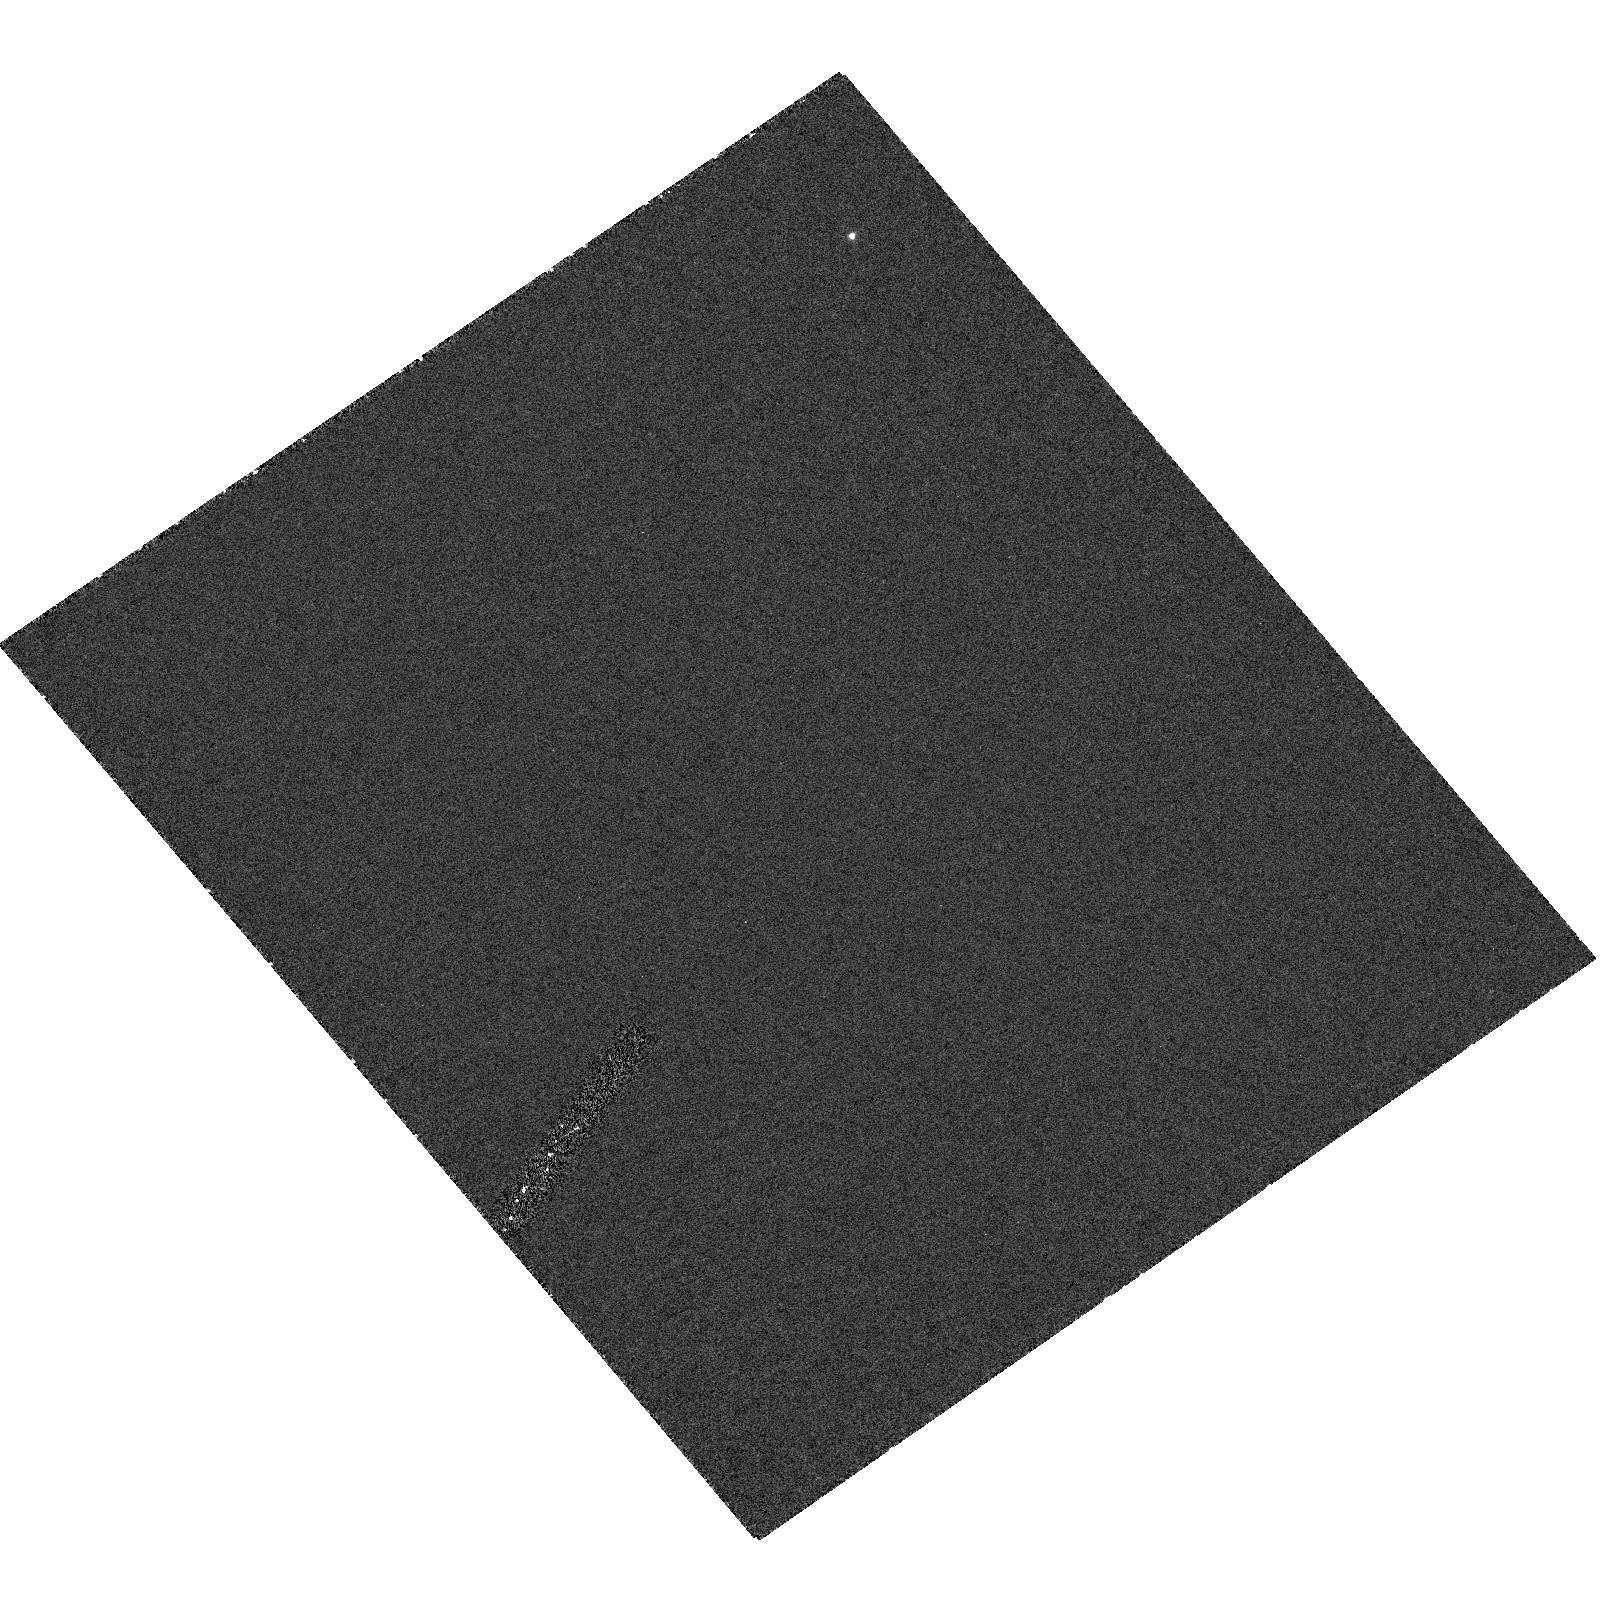
Target: field at RA 141.402°, Dec -76.598°. Instrument: ACS/HRC. Filter: F250W. Exposure: 1.2 h. Observation ID: hst_9288_01_acs_hrc_f250w_j8dr01

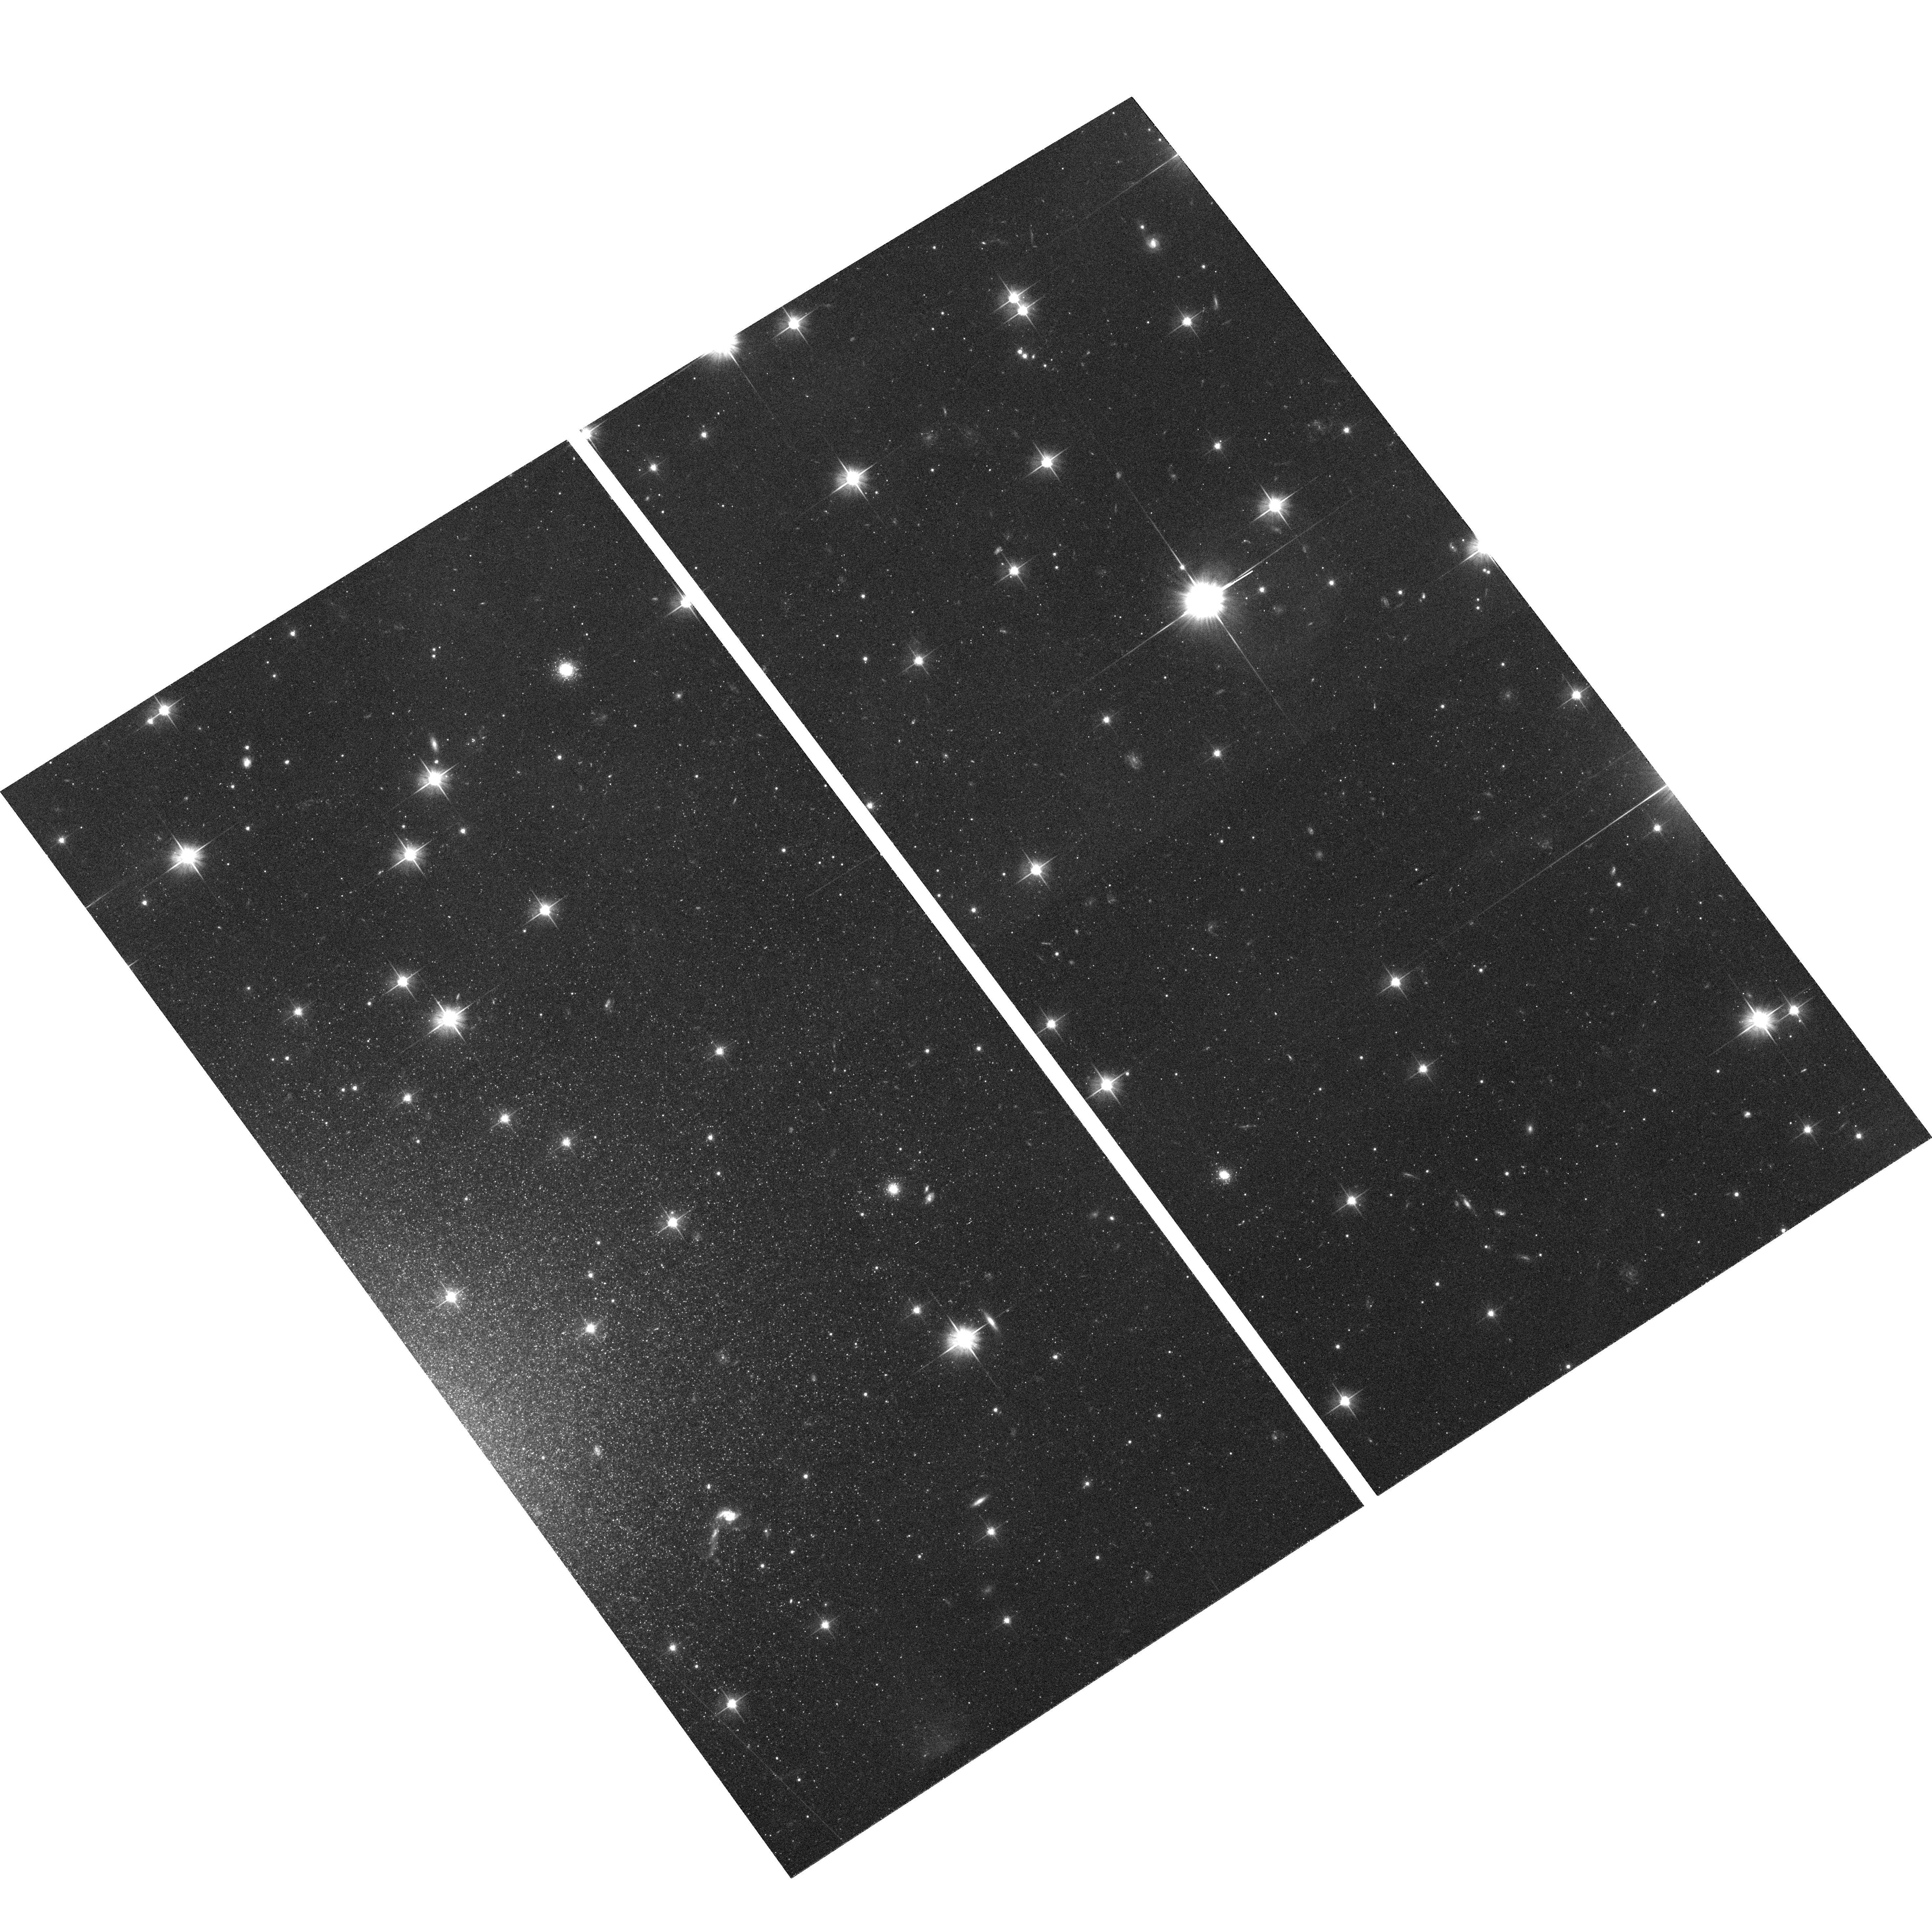
Target: NGC2915-OUTER-DISK-1. Instrument: ACS/WFC. Filter: F606W. Exposure: 43 min. Observation ID: hst_9288_01_acs_wfc_f606w_j8dr01

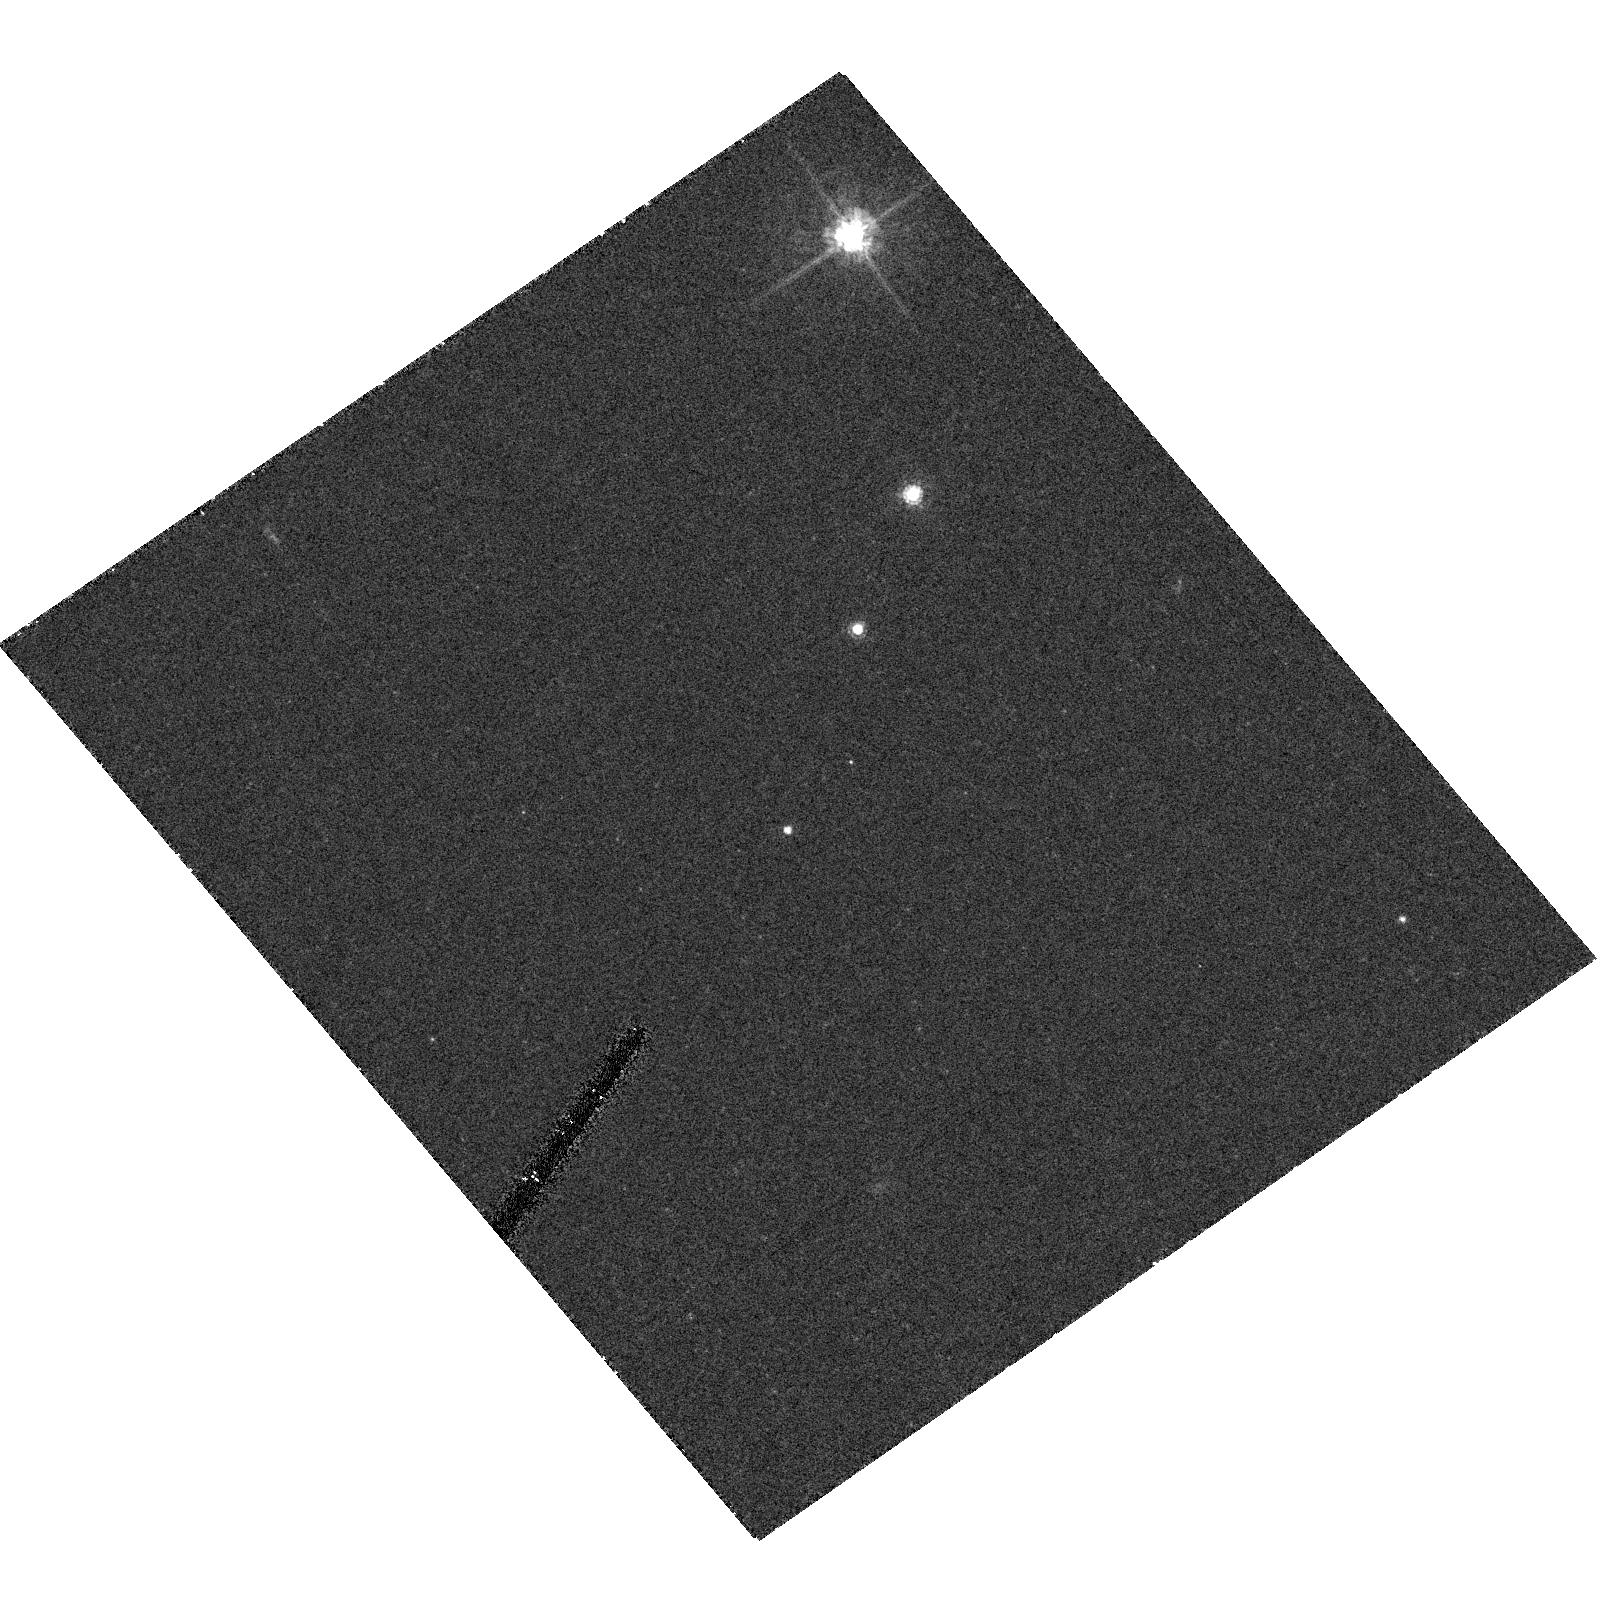
Target: field at RA 141.402°, Dec -76.598°. Instrument: ACS/HRC. Filter: F555W. Exposure: 36 min. Observation ID: hst_9288_01_acs_hrc_f555w_j8dr01

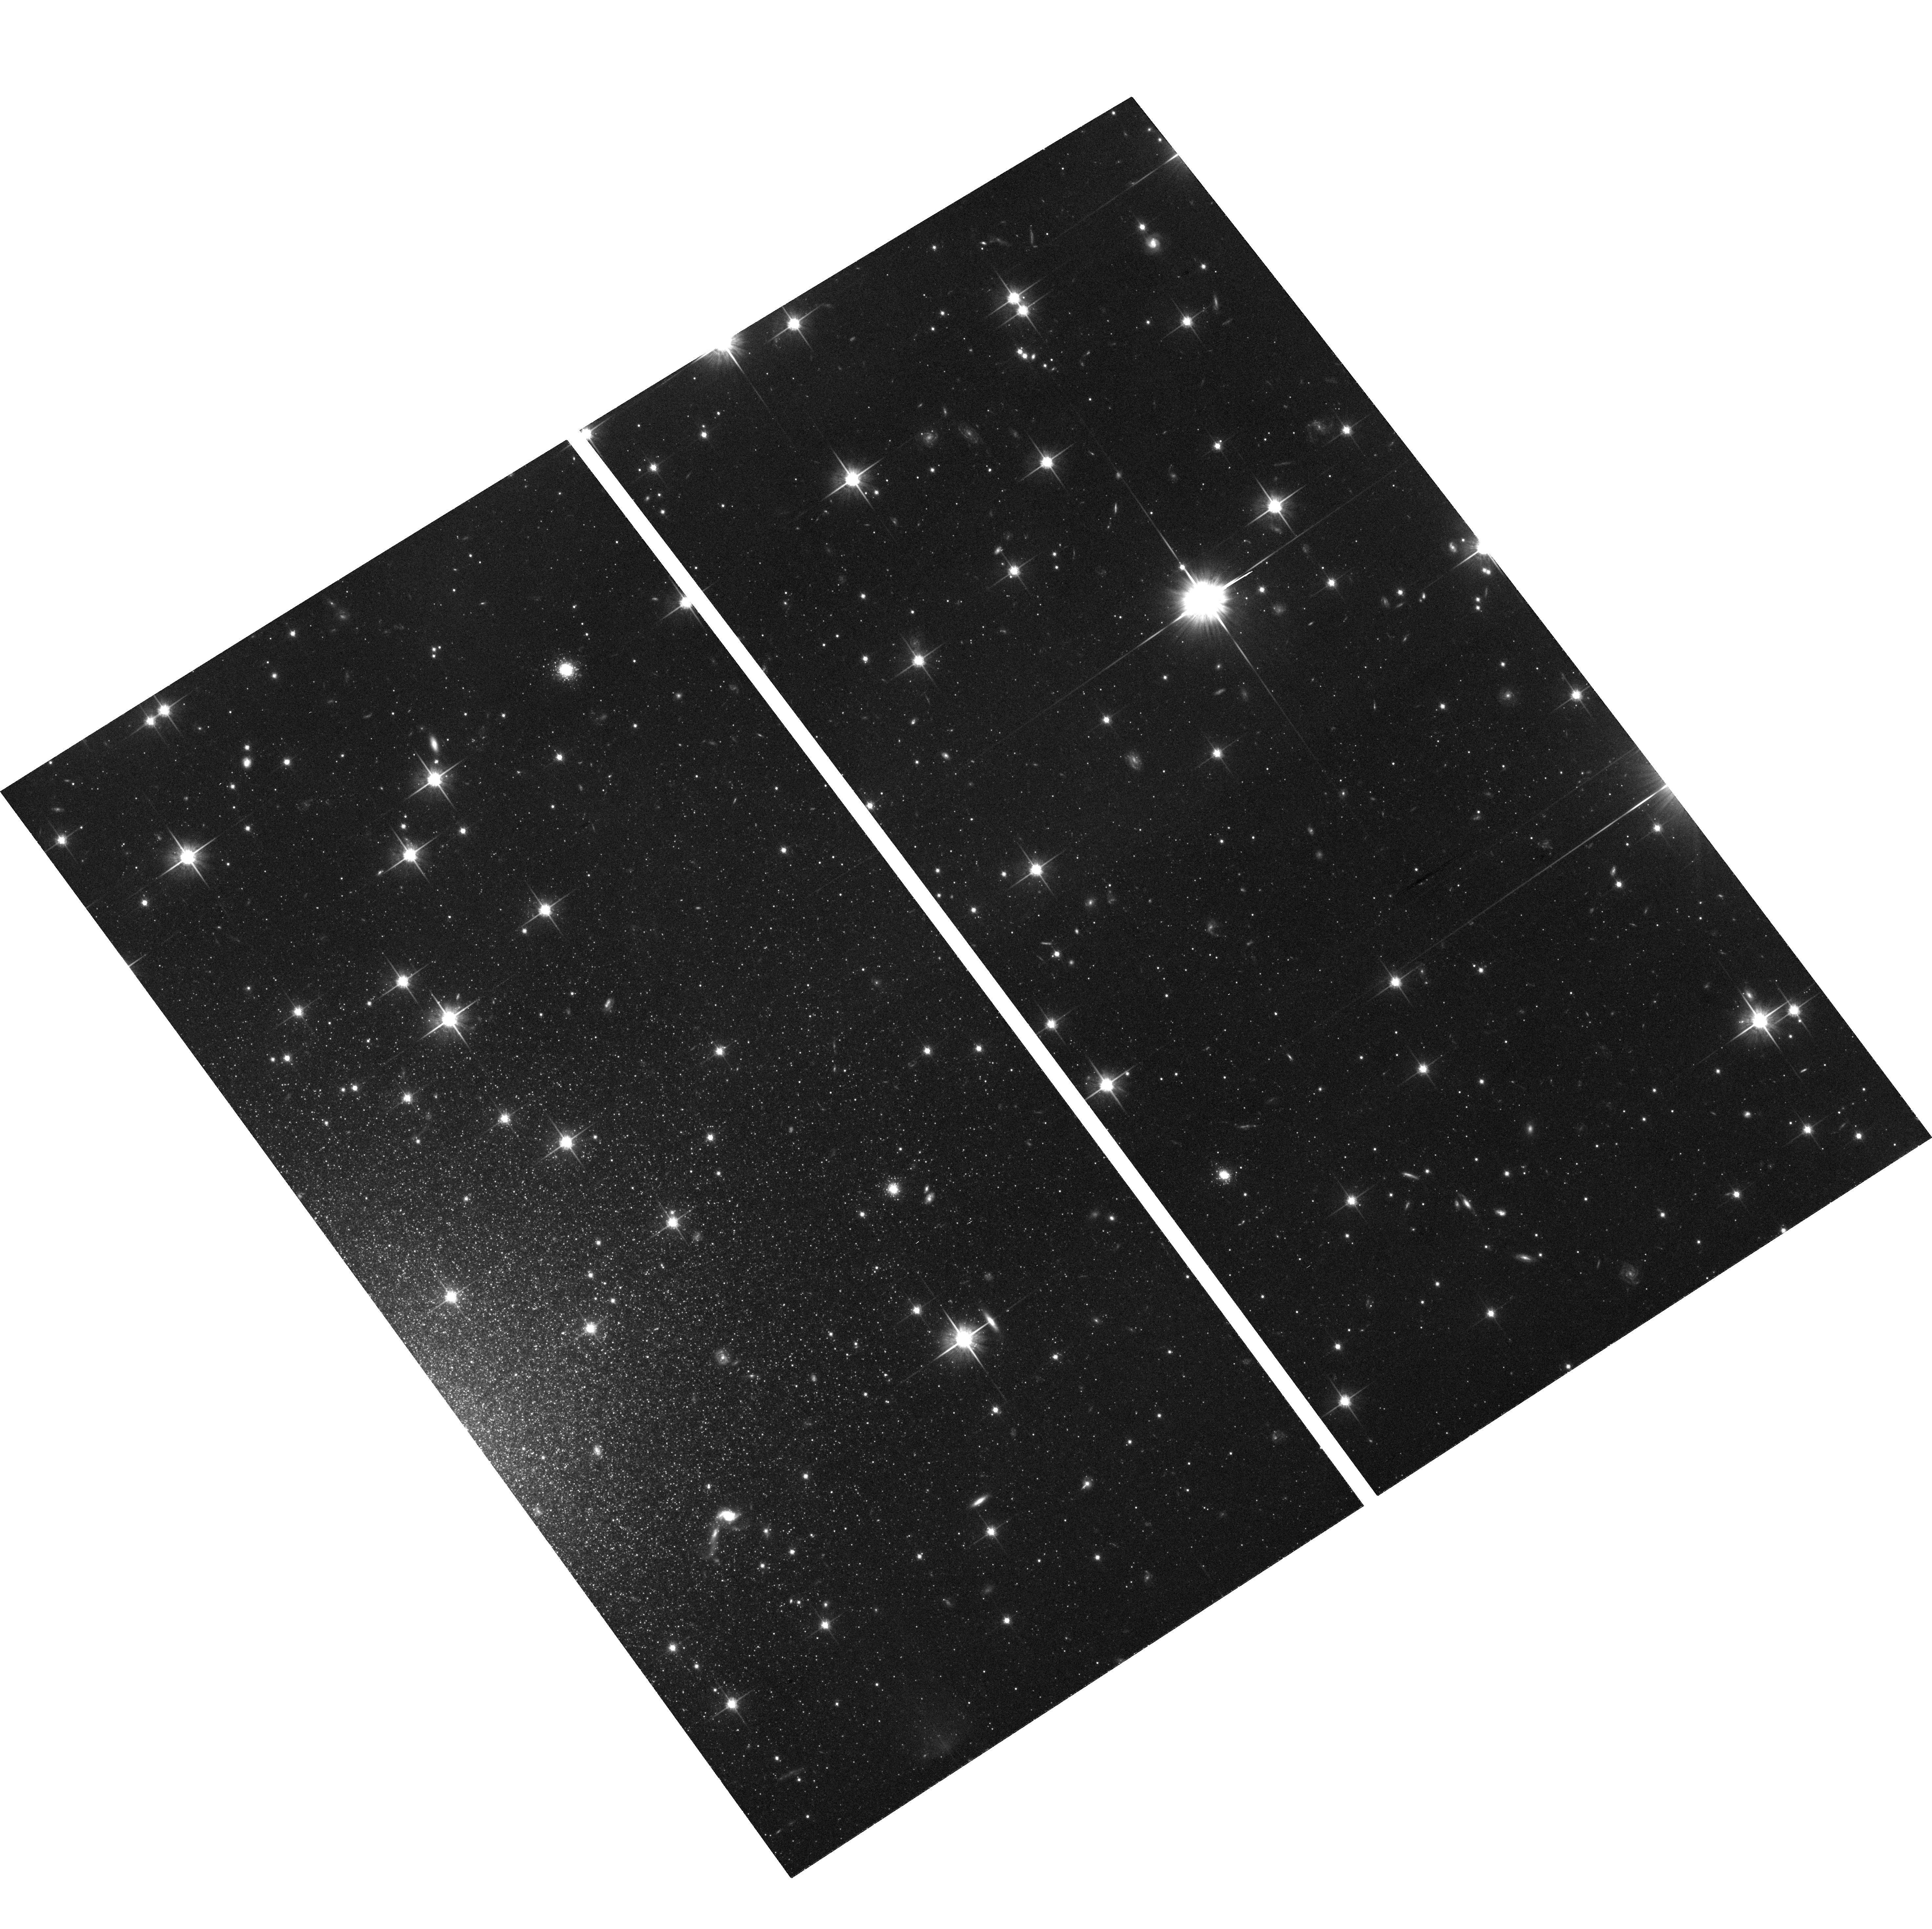
Target: NGC2915-OUTER-DISK-1. Instrument: ACS/WFC. Filter: F814W. Exposure: 1.4 h. Observation ID: hst_9288_01_acs_wfc_f814w_j8dr01

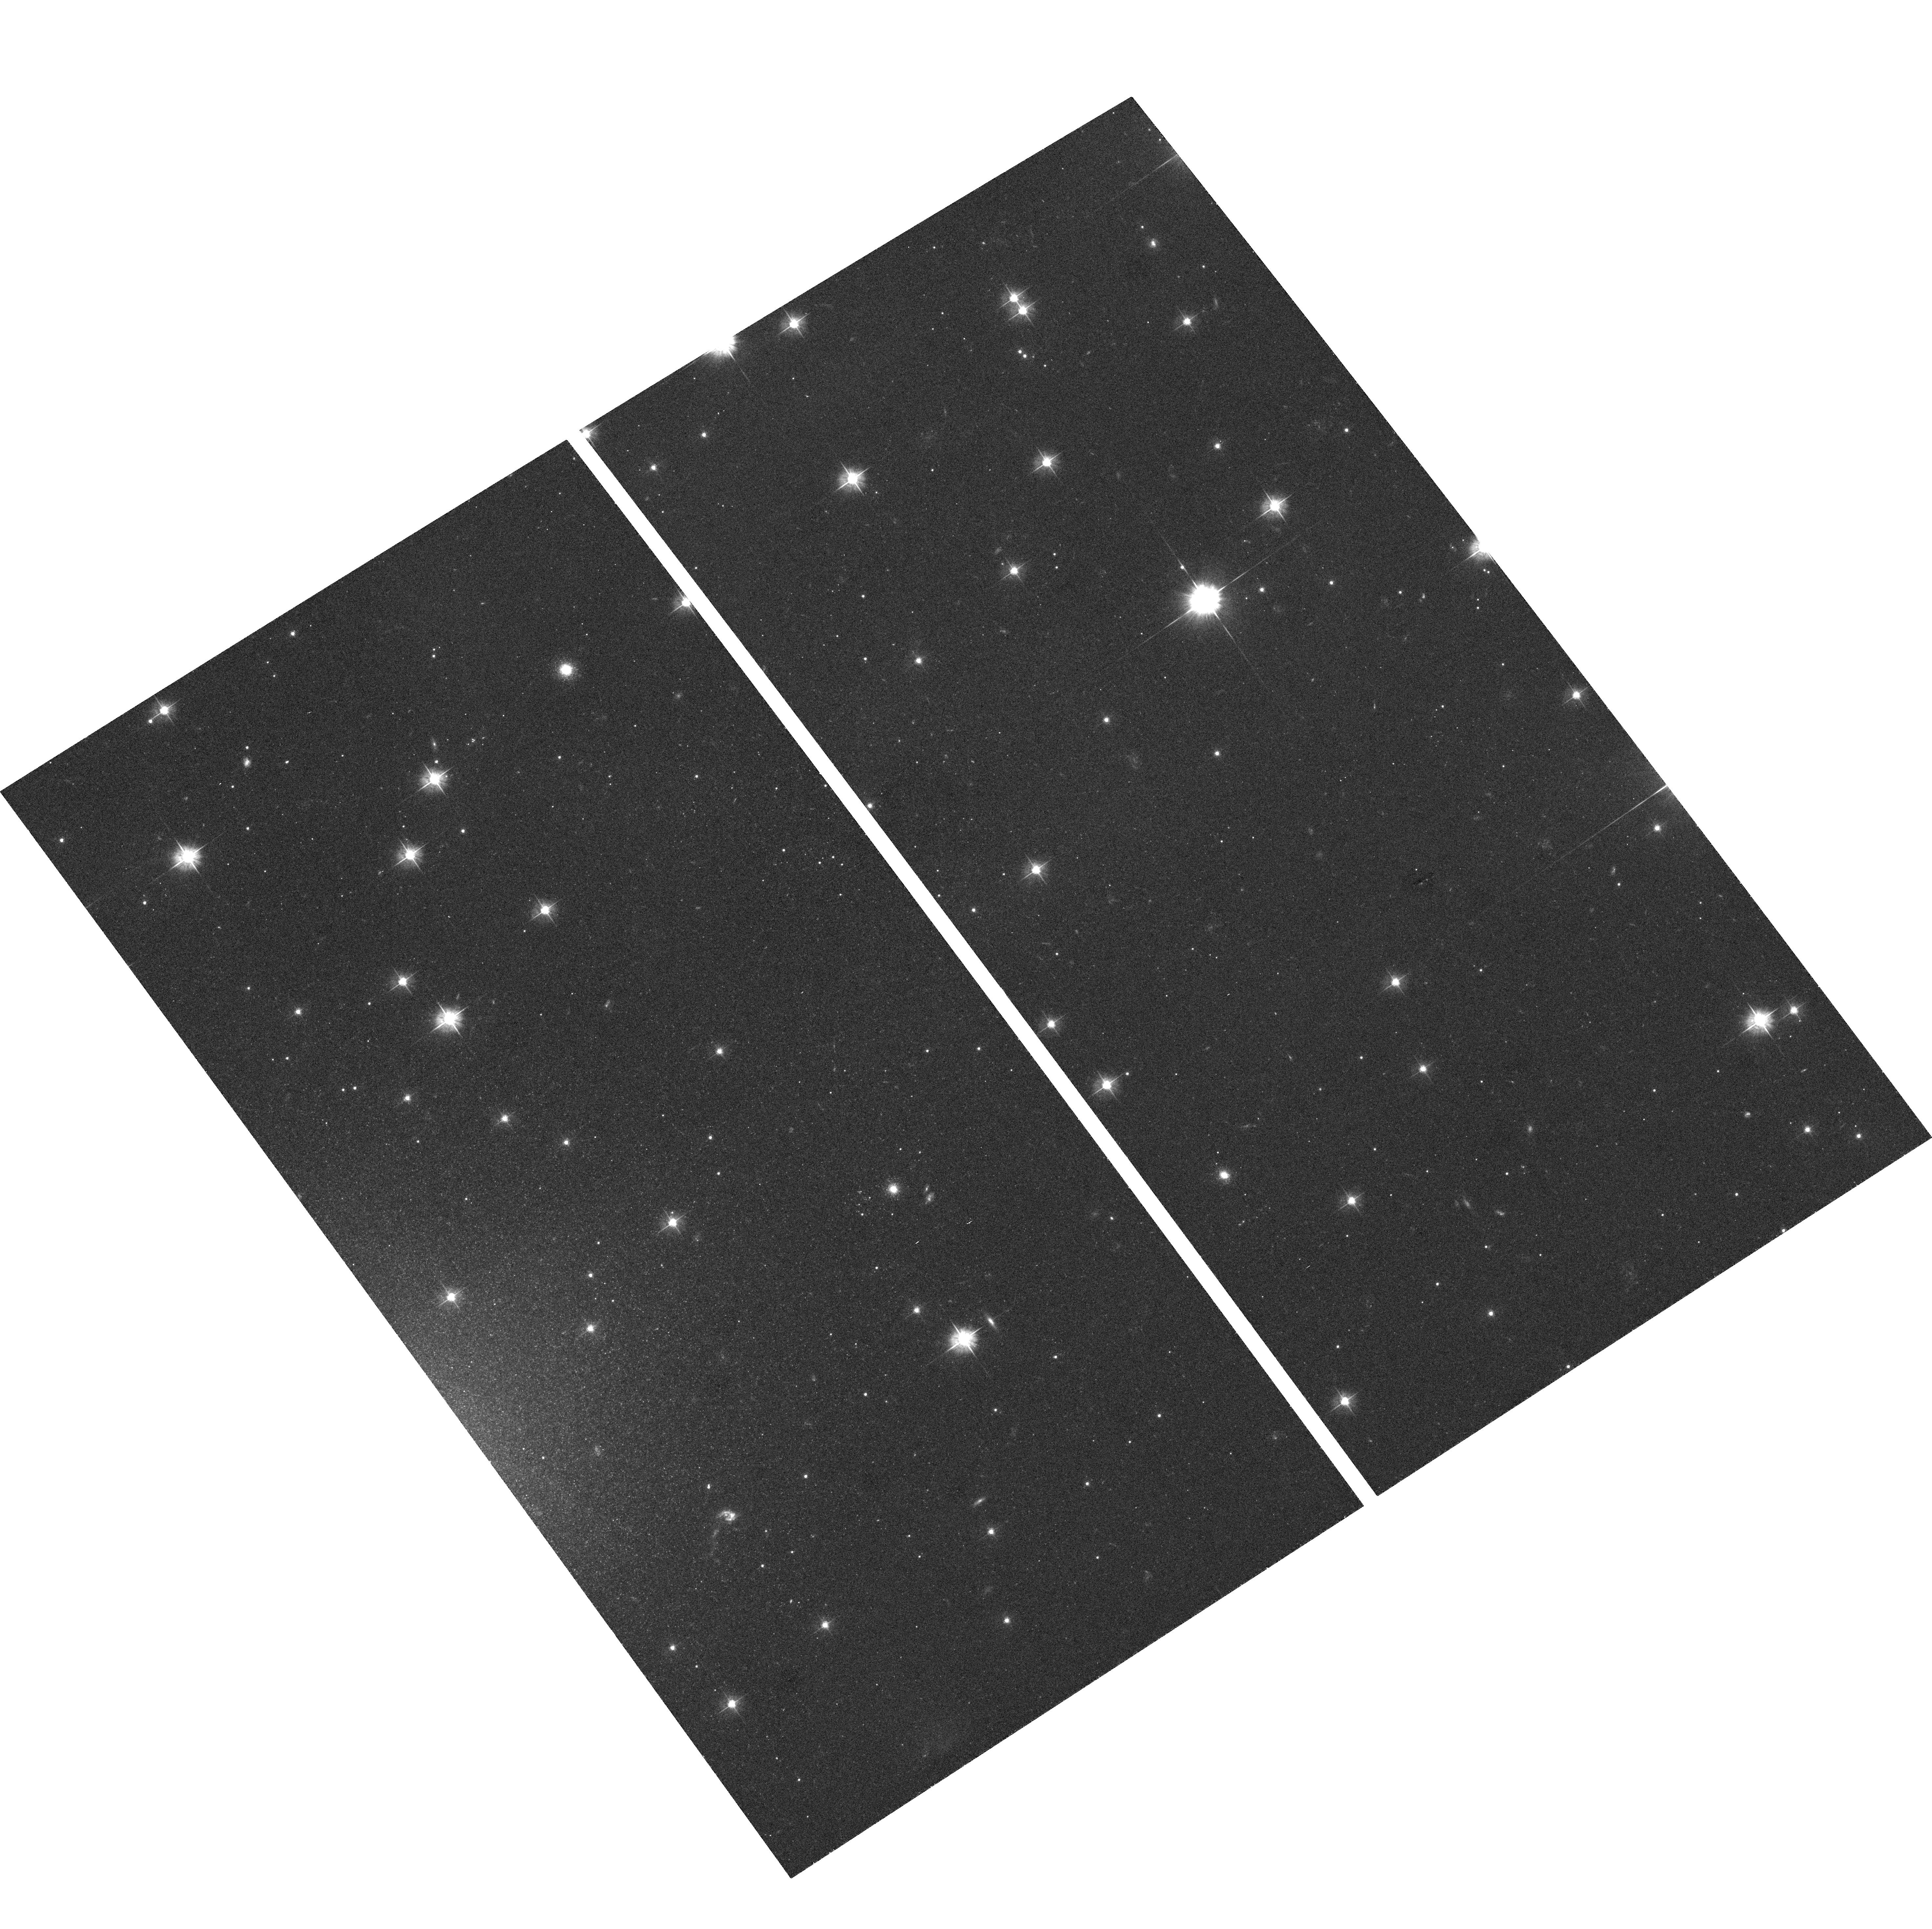
Target: NGC2915-OUTER-DISK-1. Instrument: ACS/WFC. Filter: F475W. Exposure: 41 min. Observation ID: hst_9288_01_acs_wfc_f475w_j8dr01

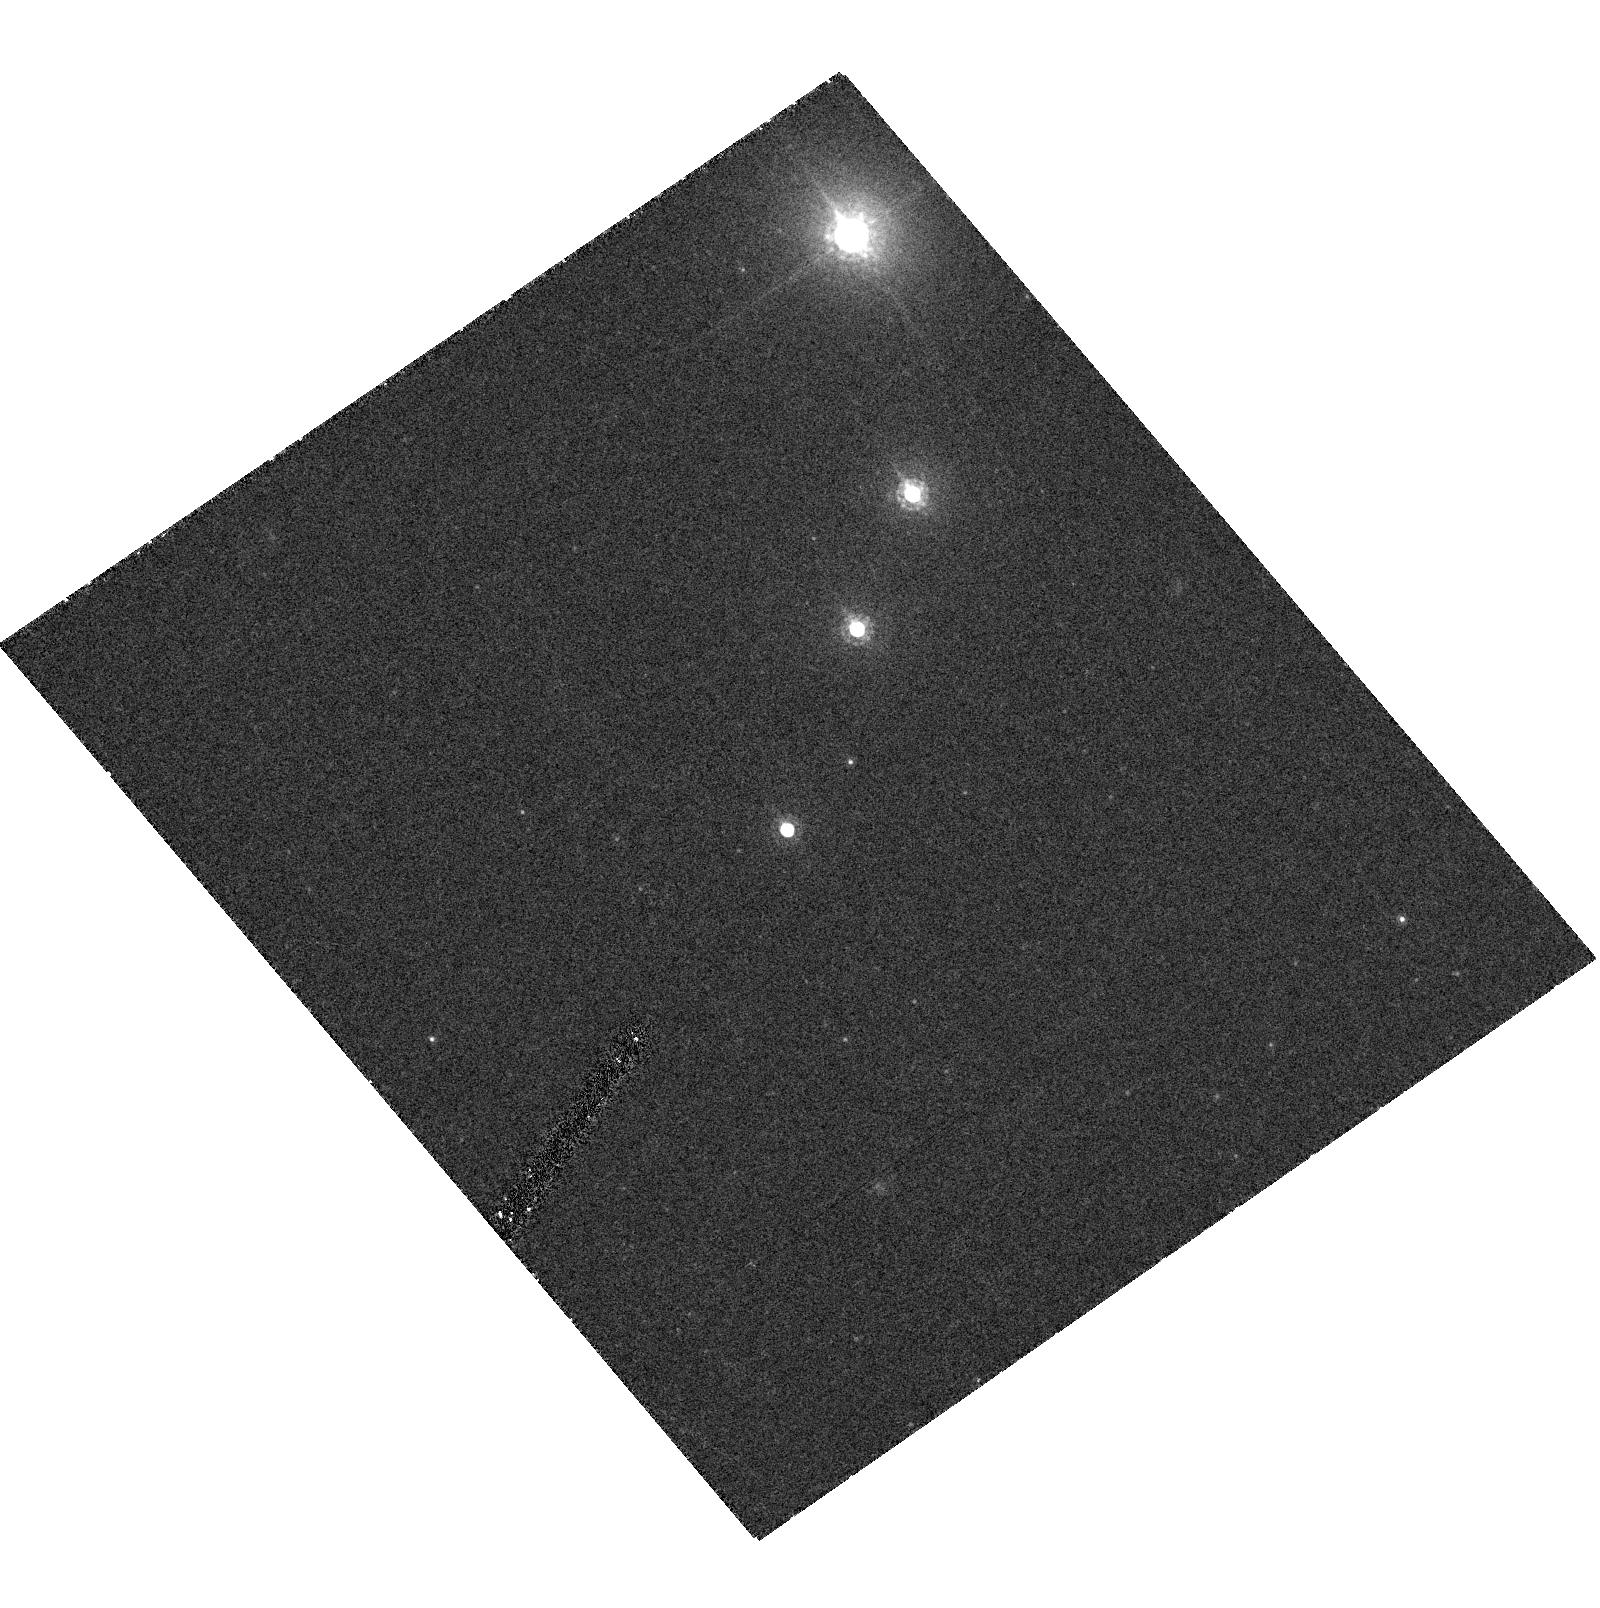
Target: field at RA 141.402°, Dec -76.598°. Instrument: ACS/HRC. Filter: F850LP. Exposure: 34 min. Observation ID: hst_9288_01_acs_hrc_f850lp_j8dr01

Stars in Extended HI Disk Galaxies (PI: Ford, Holland)

Half of gas rich galaxies have HI disks extending well beyond their optical extents. This gas is a significant potential fuel repository for future star formation. How can galaxies can store such quantities of ISM without any apparent star formation? These extended gas disks have well maintained velocity dispersions and dynamical structure. What is keeping them warm? Perhaps there is star formation, but at such low levels it is not readily apparent. We will test this hypothesis with WFC images deep enough to detect all main sequence stars that can become type II supernova (i.e. O and B stars). This will directly constrain the disk heating rate from stellar populations. The target NGC2915 (DDO154 as a reserve orbit candidate) has one of the most spectacular HI disks; it extends over five times the optical (Holmberg) radius and displays HI spiral arms. Recently we discovered three faint HII regions slightly beyond the optical radius, indicating some outer disk star formation. Parallel HRC observations will image one of these HII regions to determine if it is ionized by a cluster or single star (only one star is needed to produce the ionizing flux). Observations of an extended faint young outer stellar population, if found, will also [1] constrain IMF parameters (upper mass limit, slope); [2] imply that the ISM is not primordial; [3] imply that the target is not as dark matter dominated as previously measured.